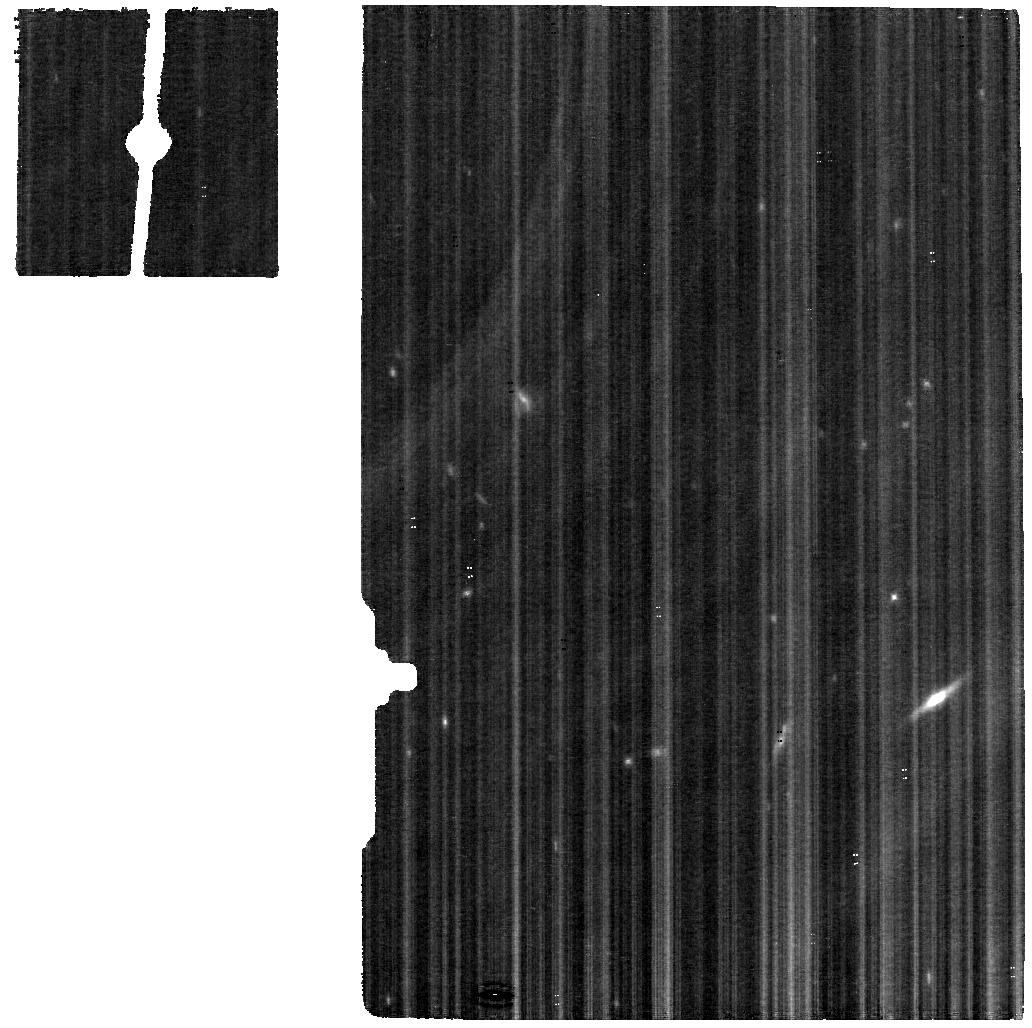
Target: NEPTUNE
Instrument: MIRI
Filter: F560W
Exposure: 19 min
Observation ID: jw01249-o002_t001_miri_f560w

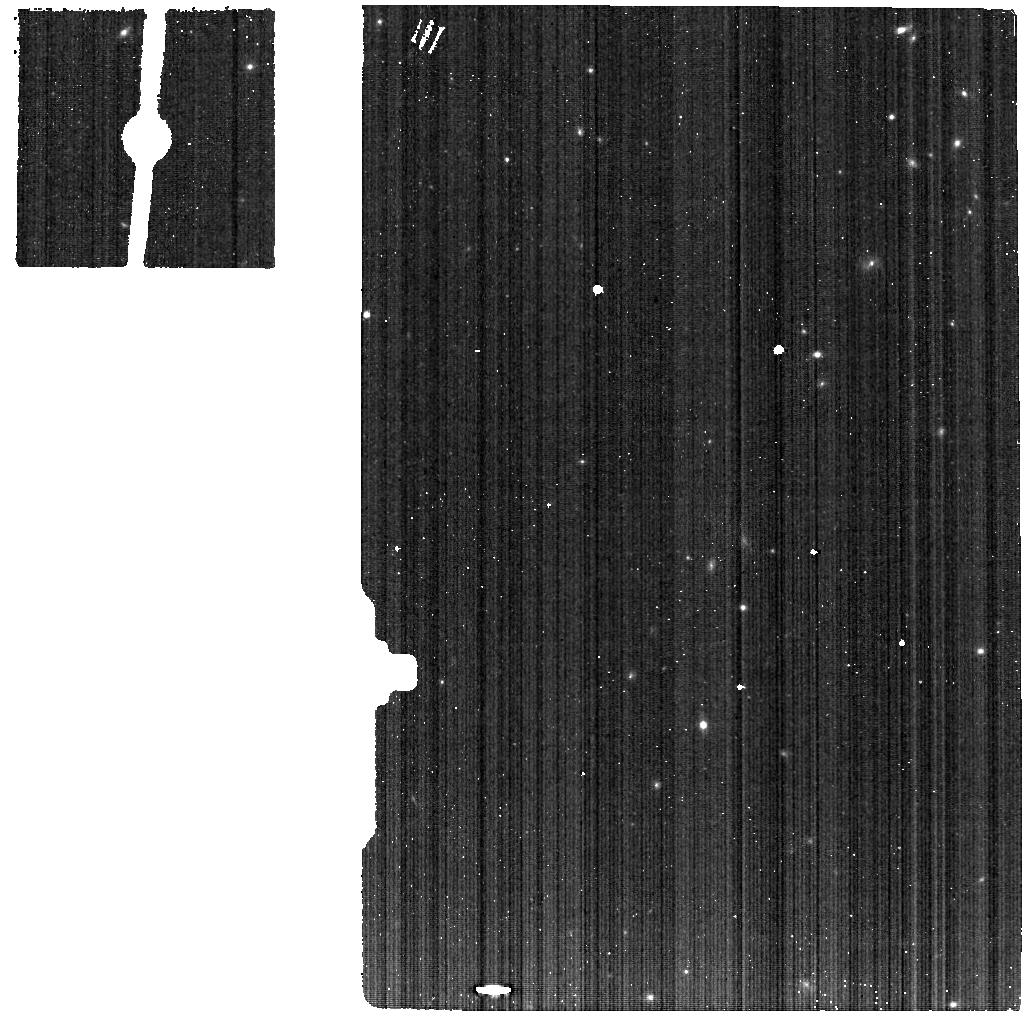
Target: NEPTUNE-BACKGROUND
Instrument: MIRI
Filter: F560W
Exposure: 5 min
Observation ID: jw01249-o004_t004_miri_f560w

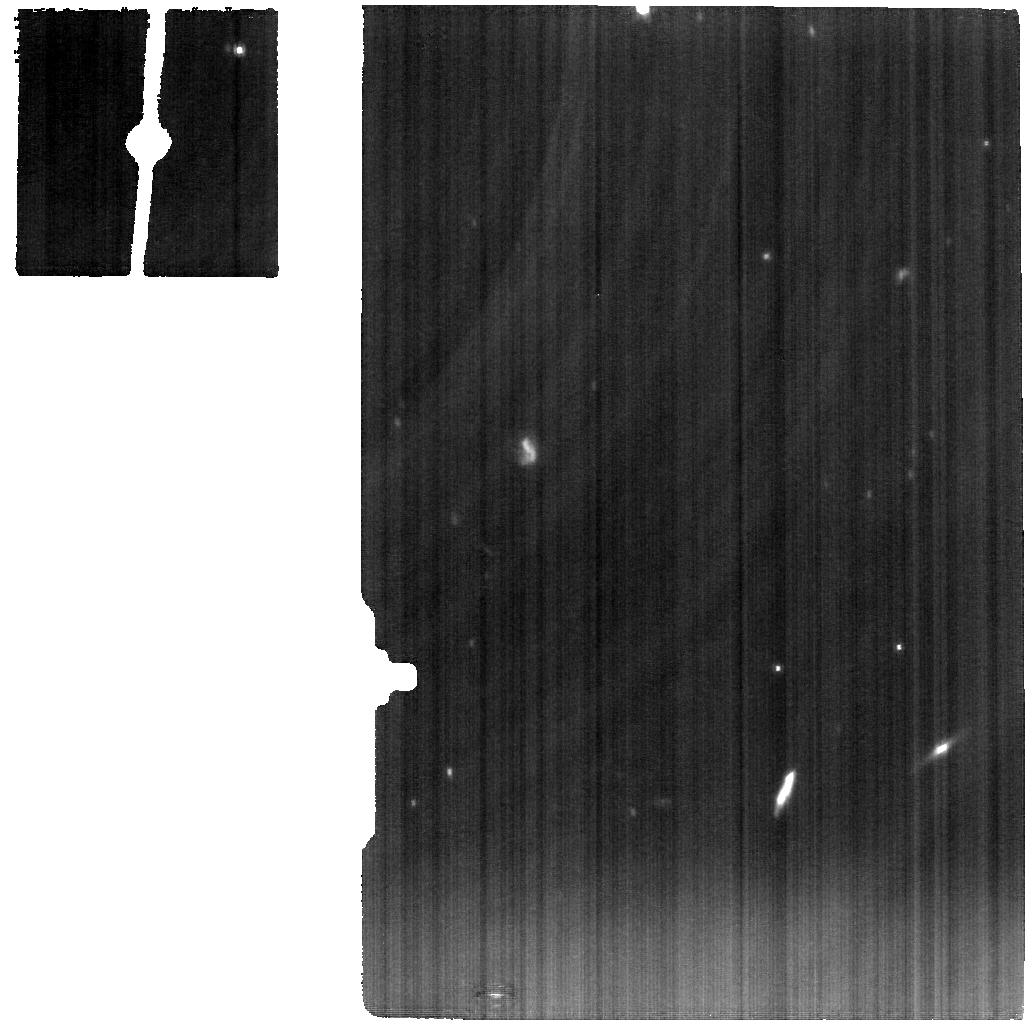
Target: NEPTUNE
Instrument: MIRI
Filter: F1000W
Exposure: 19 min
Observation ID: jw01249-o001_t001_miri_f1000w

Neptune (PI: Fletcher, Leigh)

We propose to explore the middle atmospheric circulation of this archetypal ice giant world using spatially-resolved global maps of atmospheric temperatures and tracers of dynamics and chemistry (e.g., hydrocarbon species). With simultaneous multi-wavelength (5-29 μm) spectral imaging, we will: (i) reveal the unusual environmental conditions within Neptune’s summer south polar vortex; (ii) search for evidence of vertical coupling between tropospheric storm systems/wind fields and stratospheric dynamics; and (iii) search for evidence of tropical vertical oscillation patterns. JWST results for Neptune and Uranus will be intercompared to understand the similarities and differences between the two ice giants.